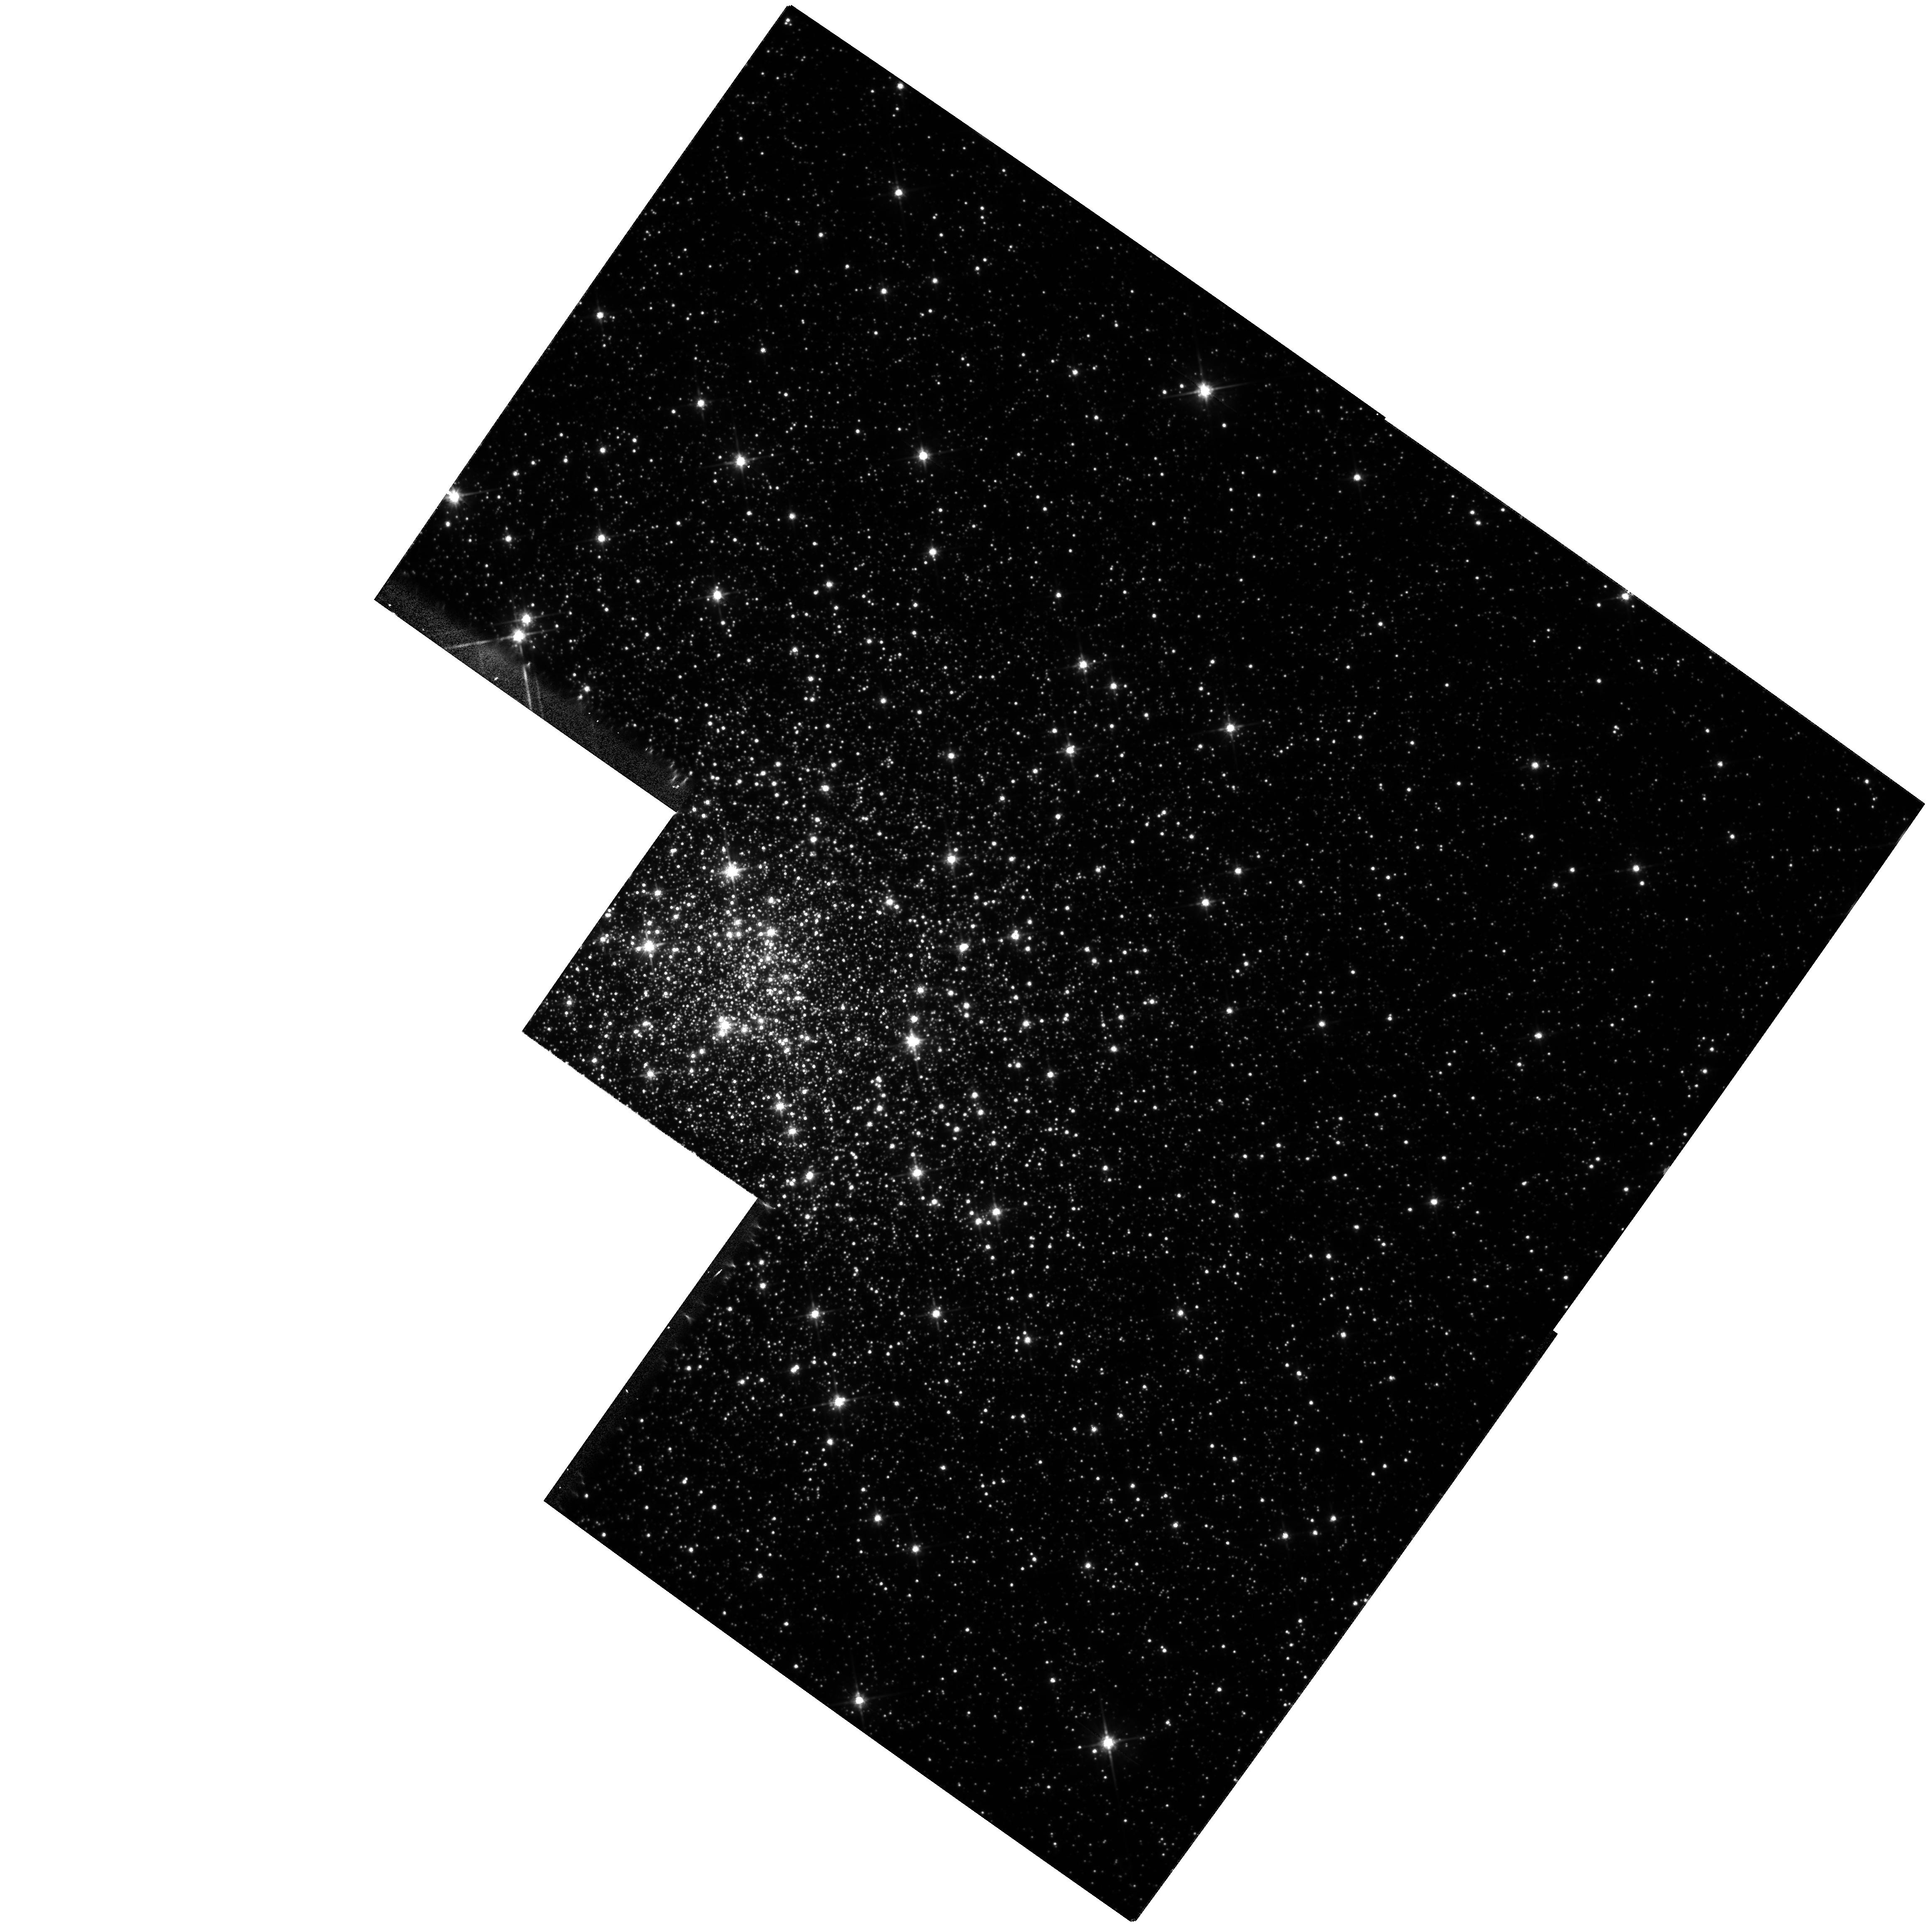
Target: NGC6626. Instrument: WFPC2/PC. Filter: F814W. Exposure: 7 min. Observation ID: hst_6779_01_wfpc2_pc_f814w_u3um01

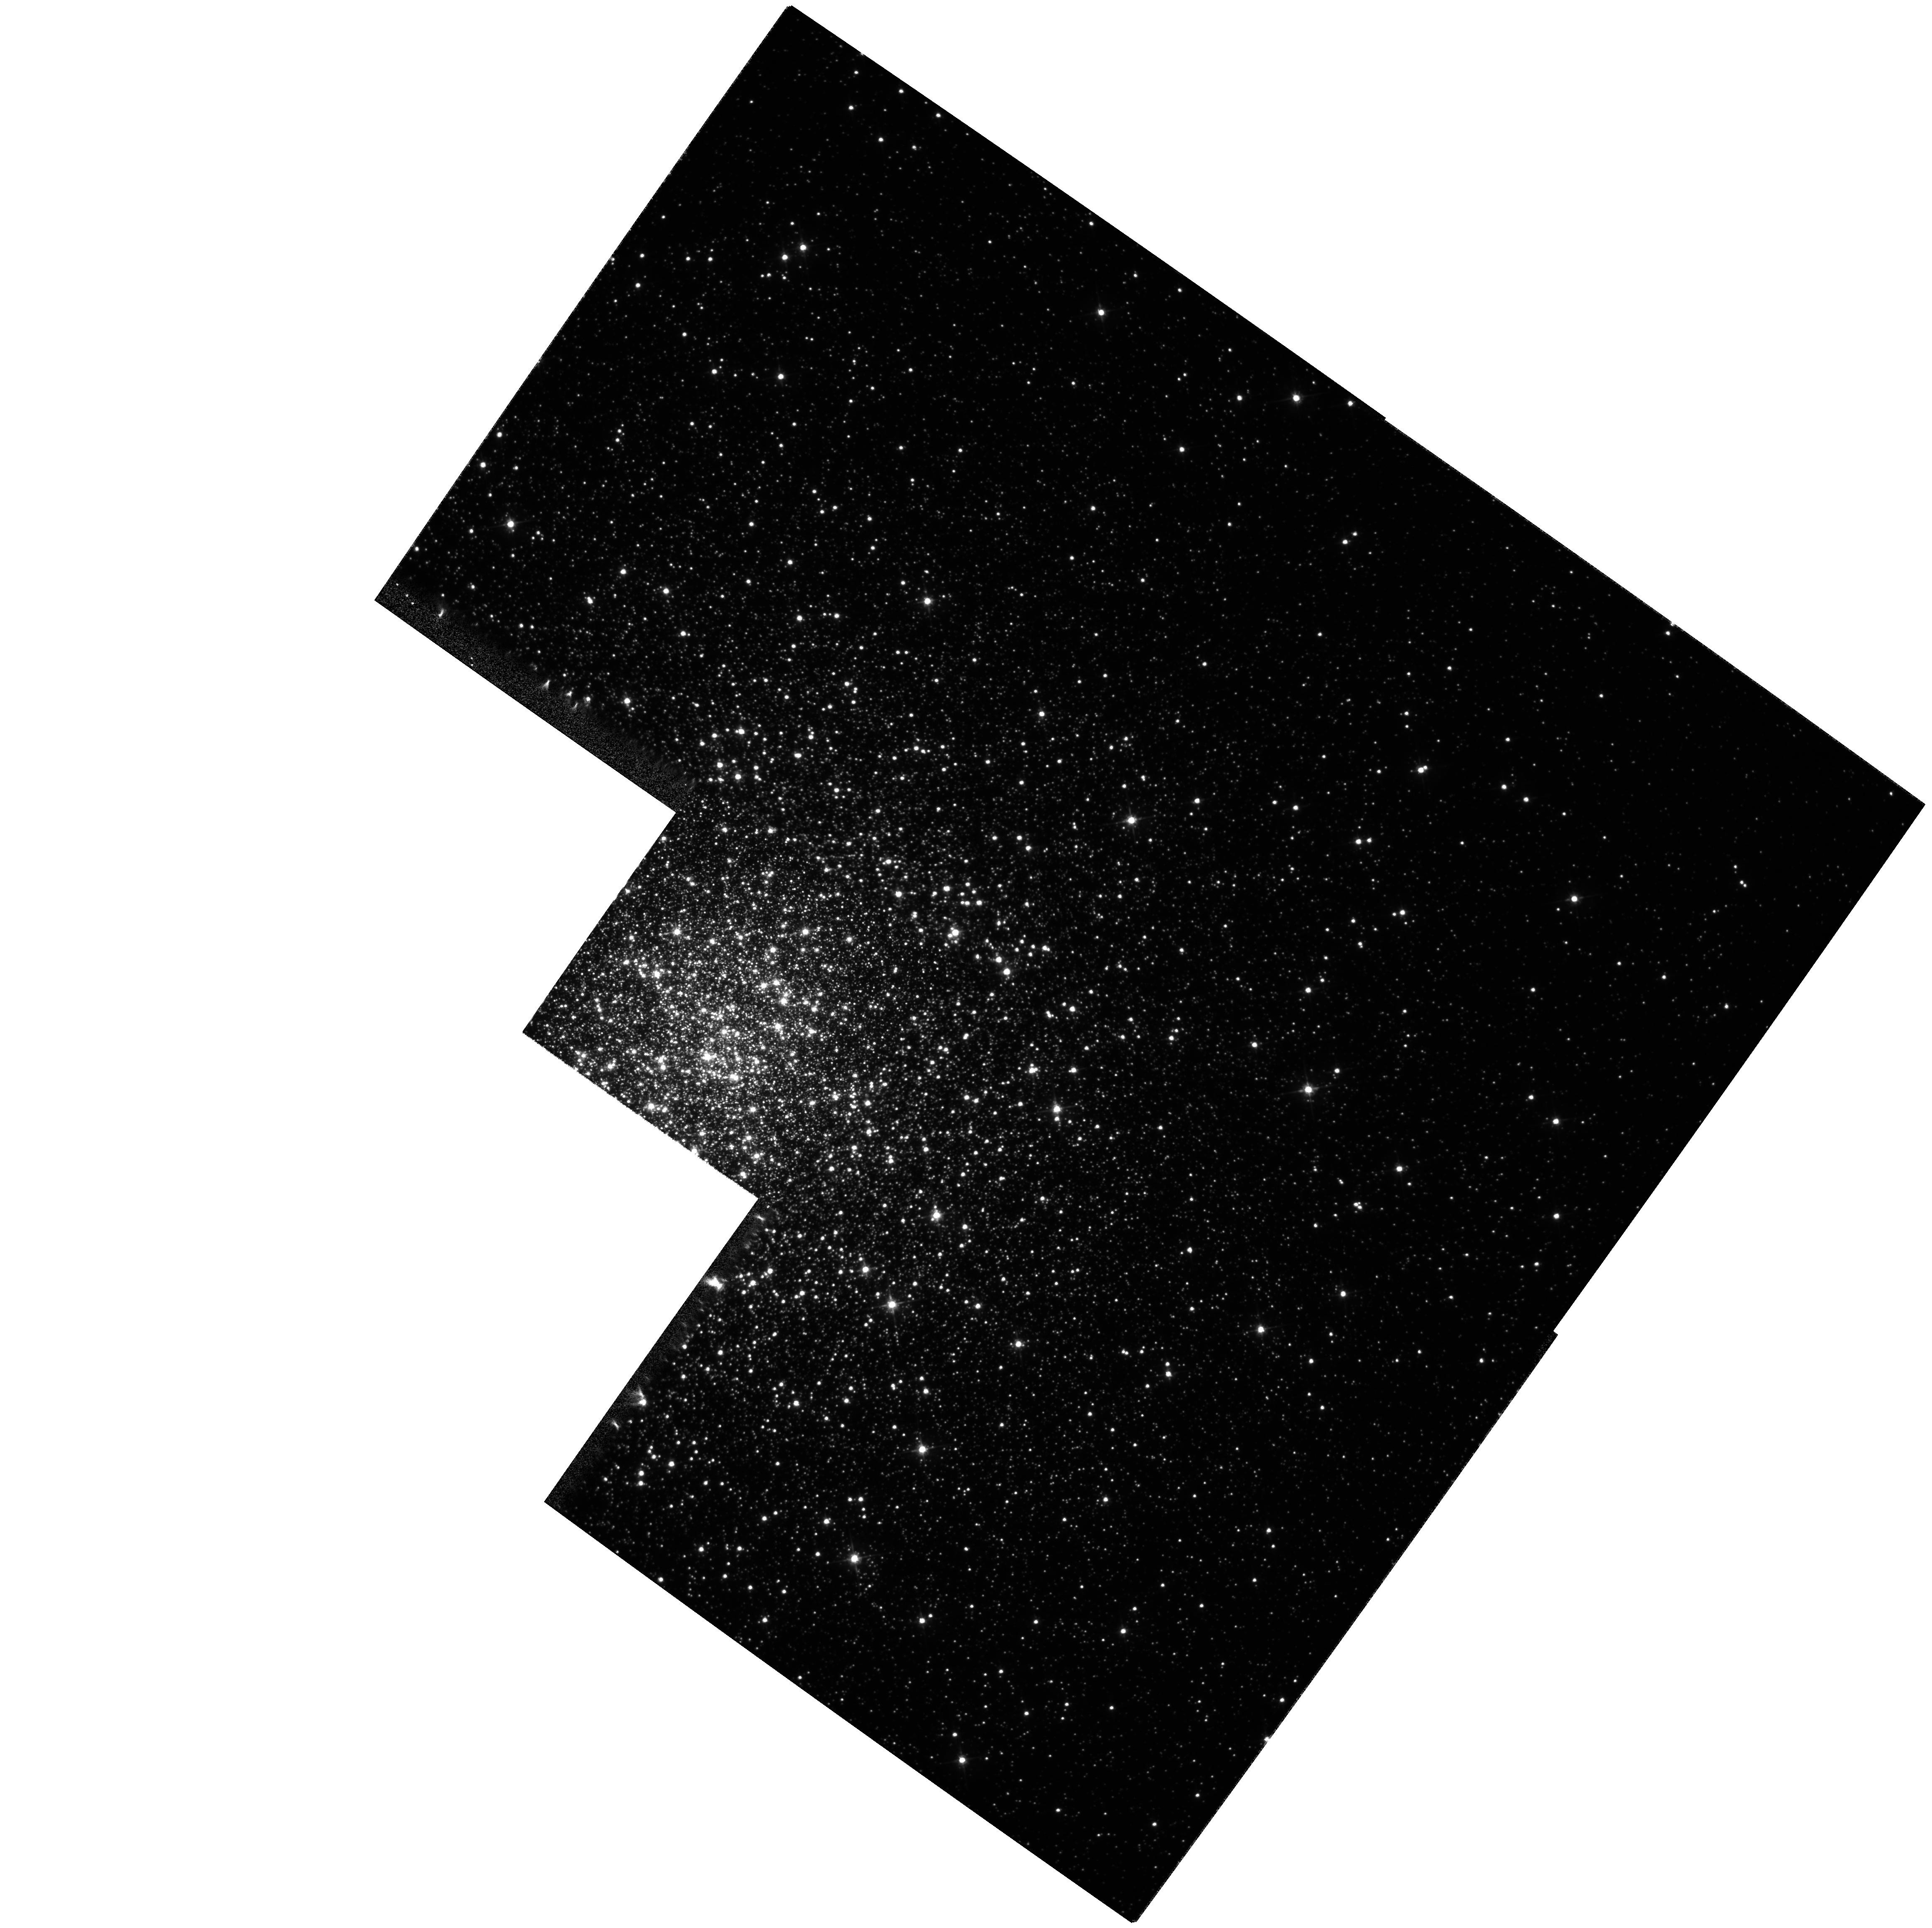
Target: NGC5286. Instrument: WFPC2/PC. Filter: F555W. Exposure: 9 min. Observation ID: hst_6779_02_wfpc2_pc_f555w_u3um02

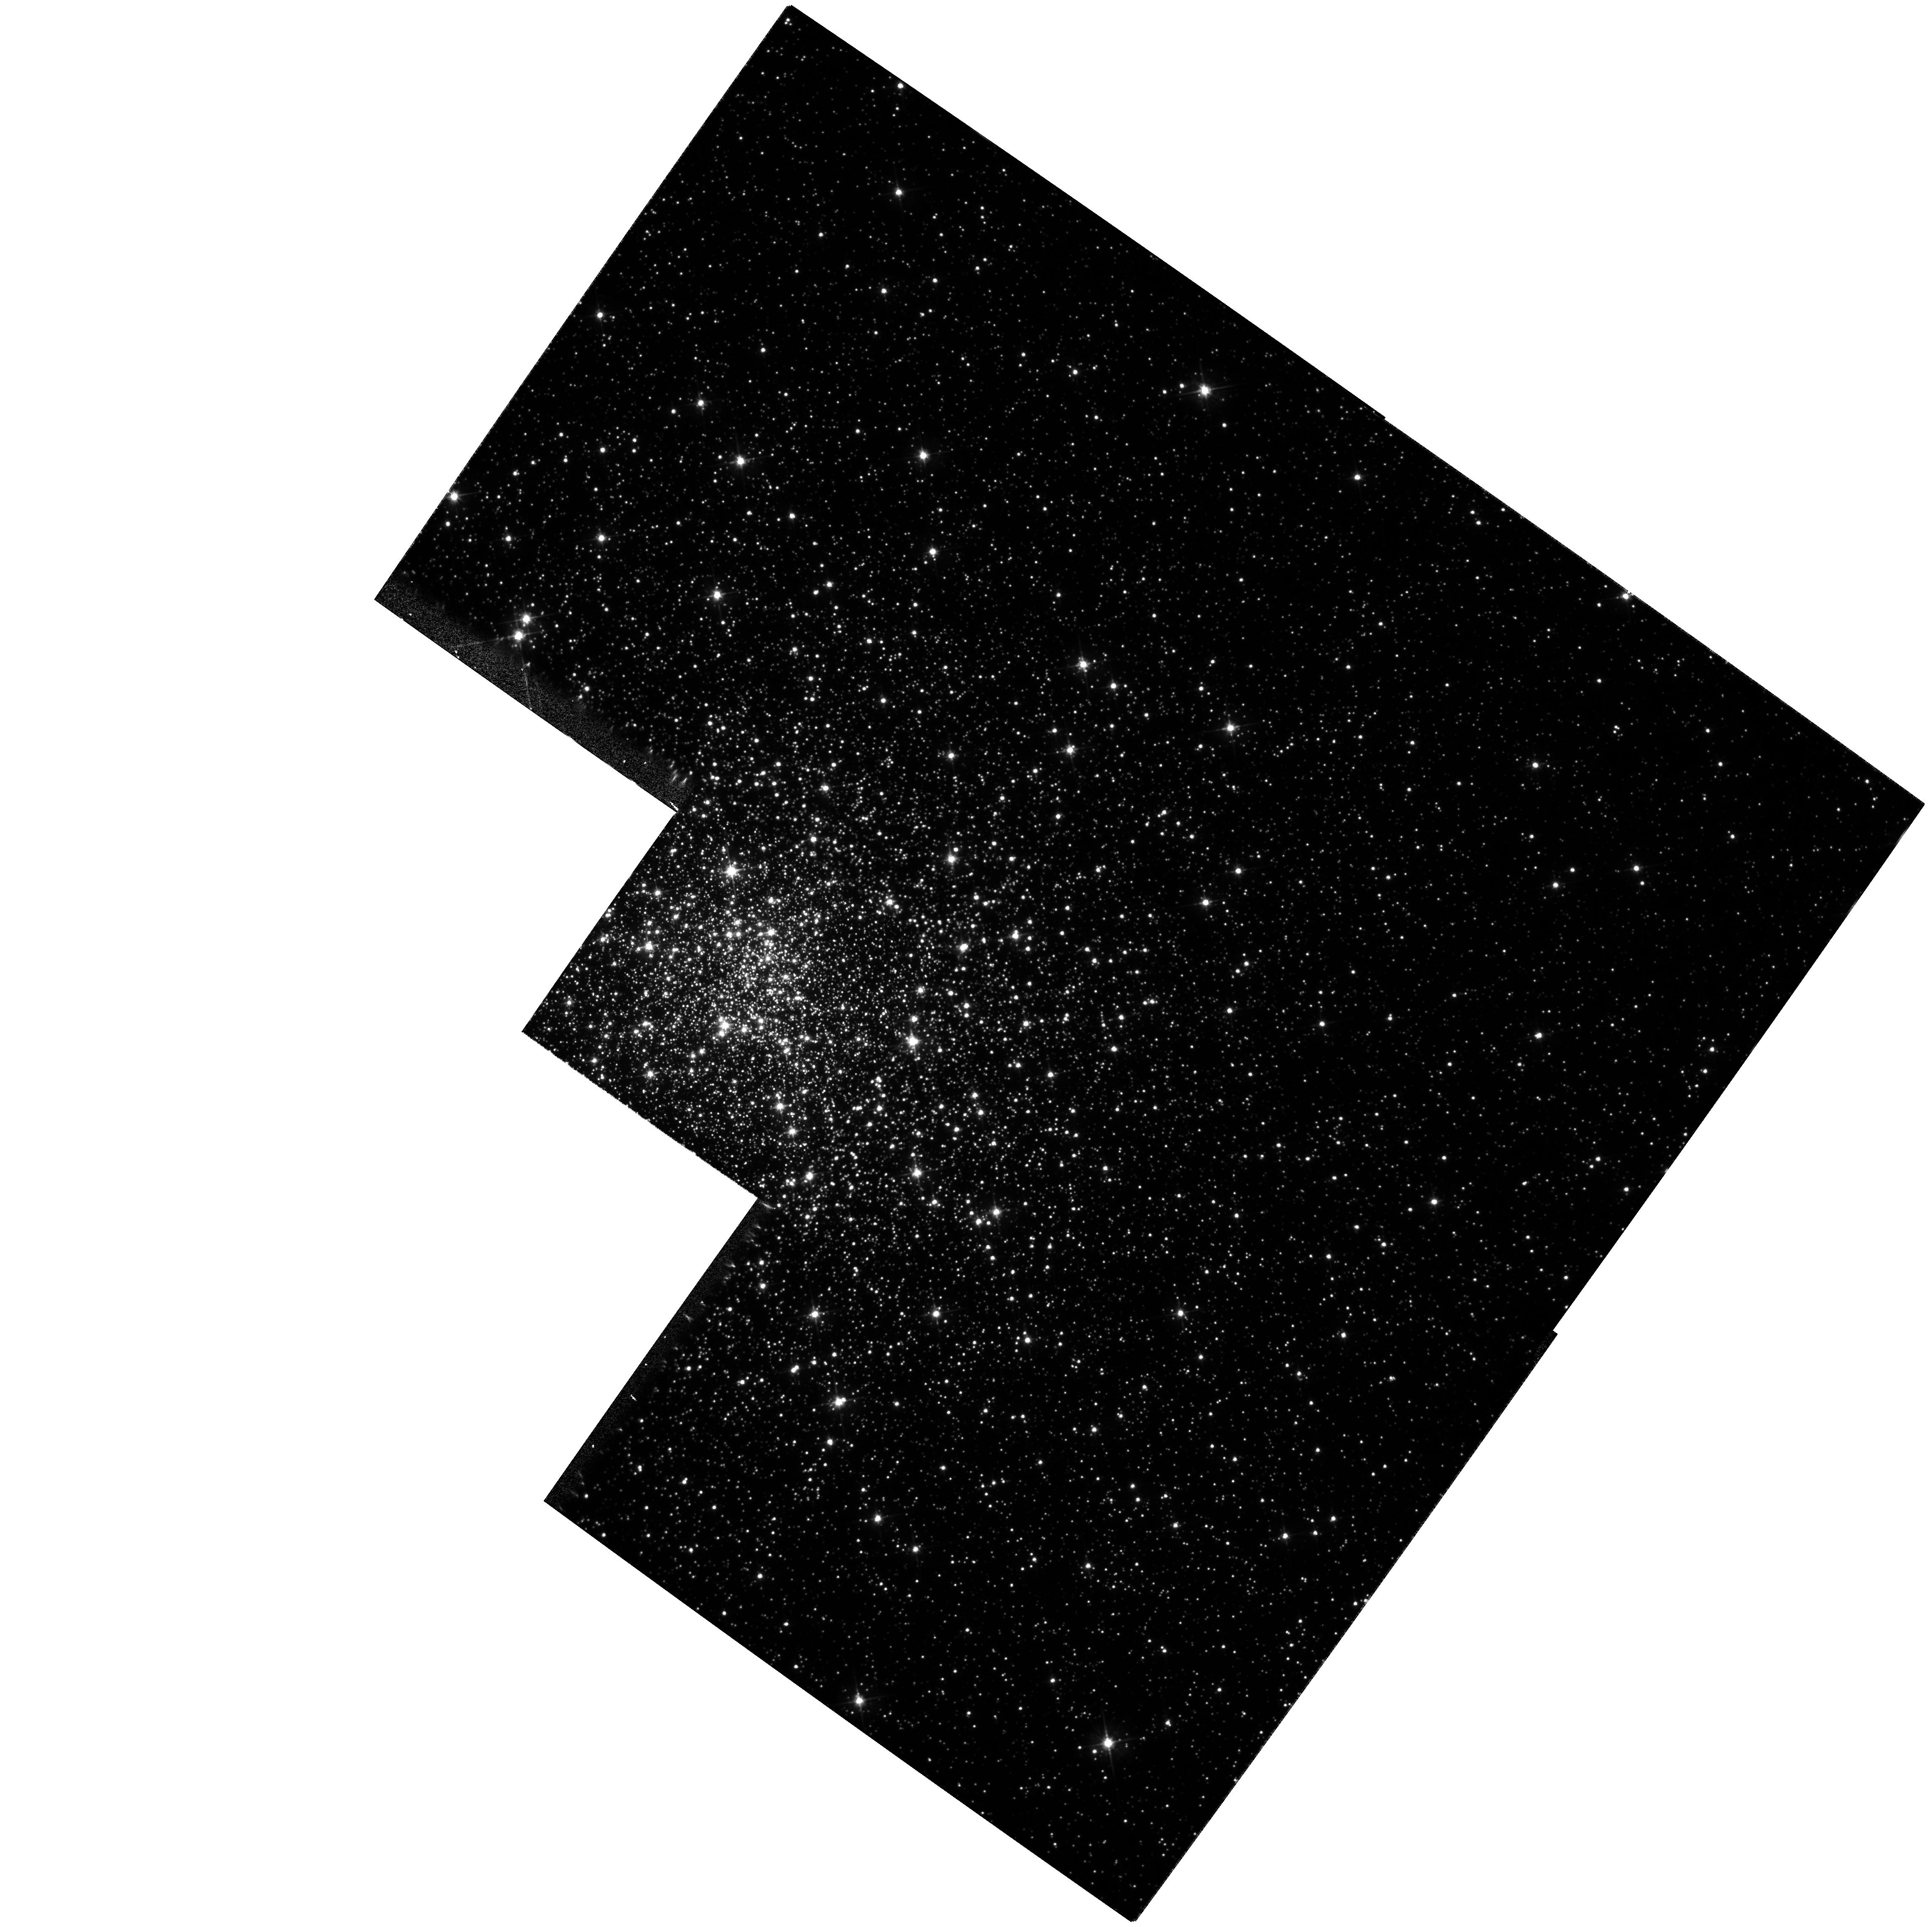
Target: NGC6626. Instrument: WFPC2/PC. Filter: F555W. Exposure: 7 min. Observation ID: hst_6779_01_wfpc2_pc_f555w_u3um01

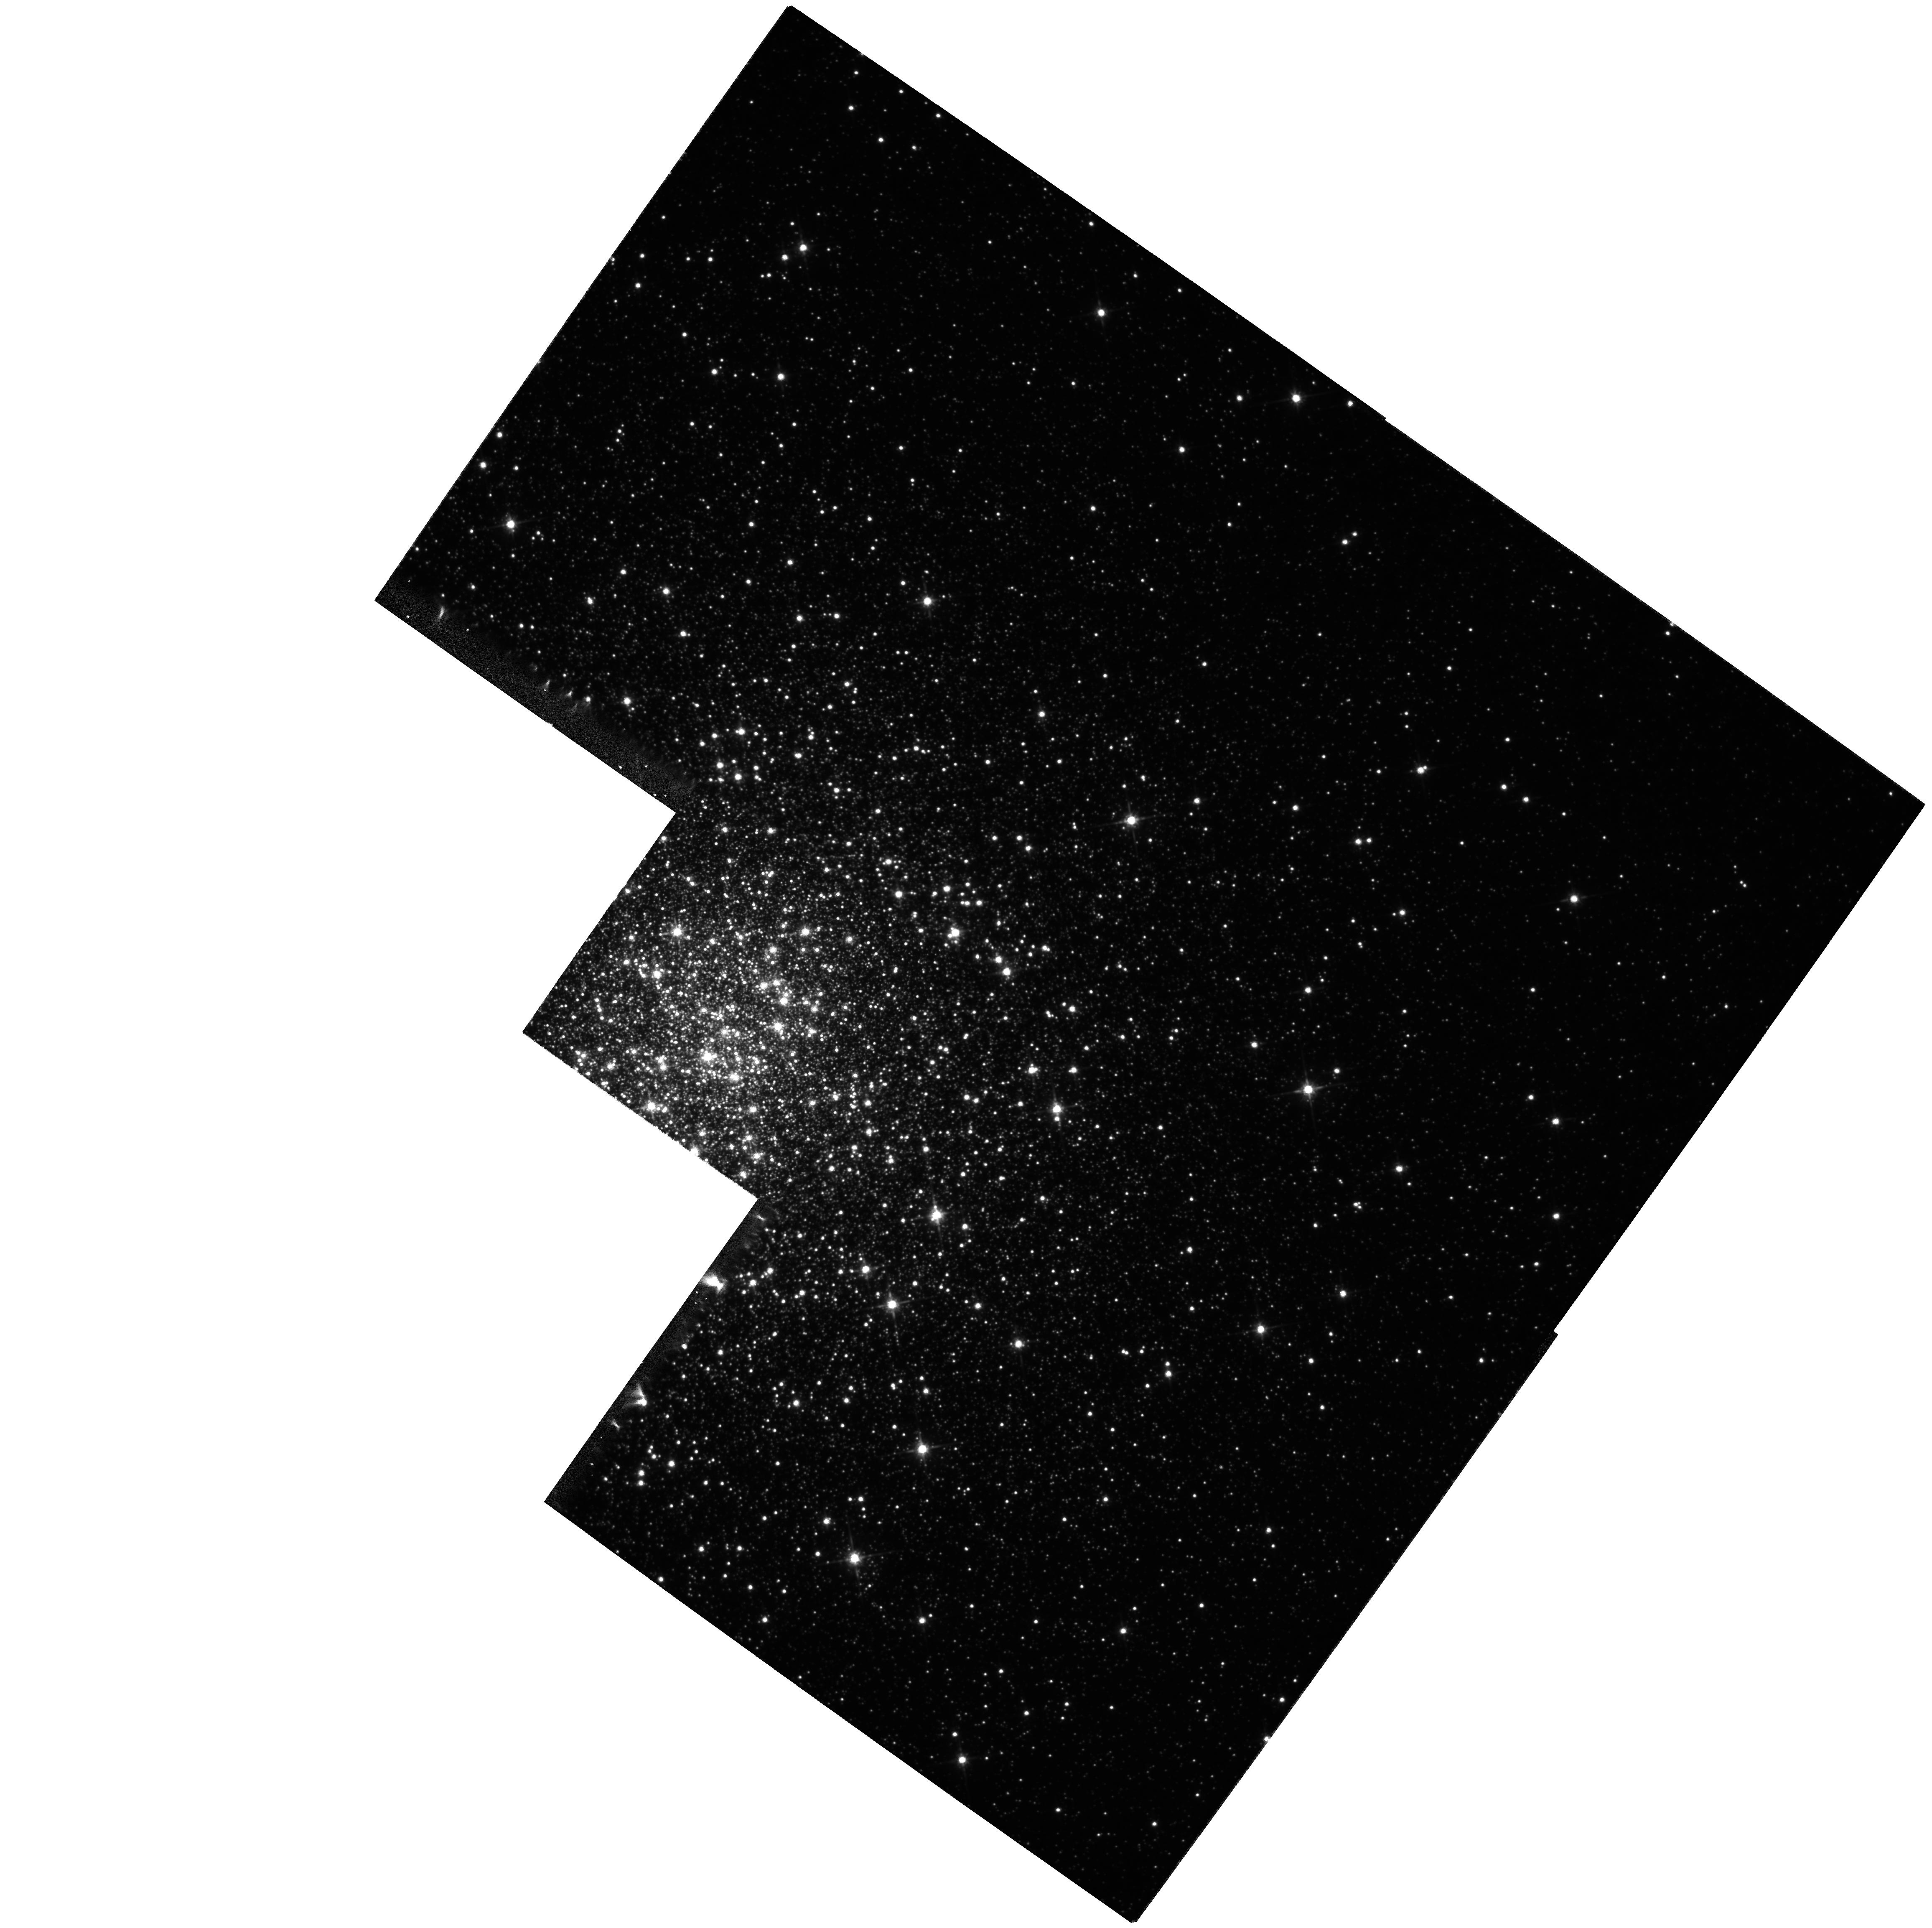
Target: NGC5286. Instrument: WFPC2/PC. Filter: F814W. Exposure: 7 min. Observation ID: hst_6779_02_wfpc2_pc_f814w_u3um02

Photometry for M28 and NGC 5286 (PI: Gebhardt, Karl)

We propose to obtain V and I photometry for the centrally- concentrated Galactic globular clusters M28 and NGC 5286 extending to slightly below the main-sequence turnoff. These data will yield color-magnitude diagrams and accurate stellar positions which we will use to precisely determine the radial and azimuthal structure of the clusters and to search for exotic stellar populations. The HST stellar positions will also increase the size, improve the accuracy, and eliminate several kinds of contamination from our large samples of ground-based Fabry-Perot stellar velocities for the two clusters. Combining the structure and kinematic data will allow us to derive accurate mass profiles for the two clusters, thus testing key predictions of the dynamical models for core collapse and constraining the population of heavy stellar objects in the clusters. Comparing the measured cluster rotation with flattening of star-count isopleths will let us search for changes in the axis of rotation with radius such as we have found in M15. M28 is of particular interest for dynamical studies because pulsar timing measurements suggest that it has a large mass-to-light ratio in its central region. NGC 5286 has a collapsed core and is rapidly rotating.